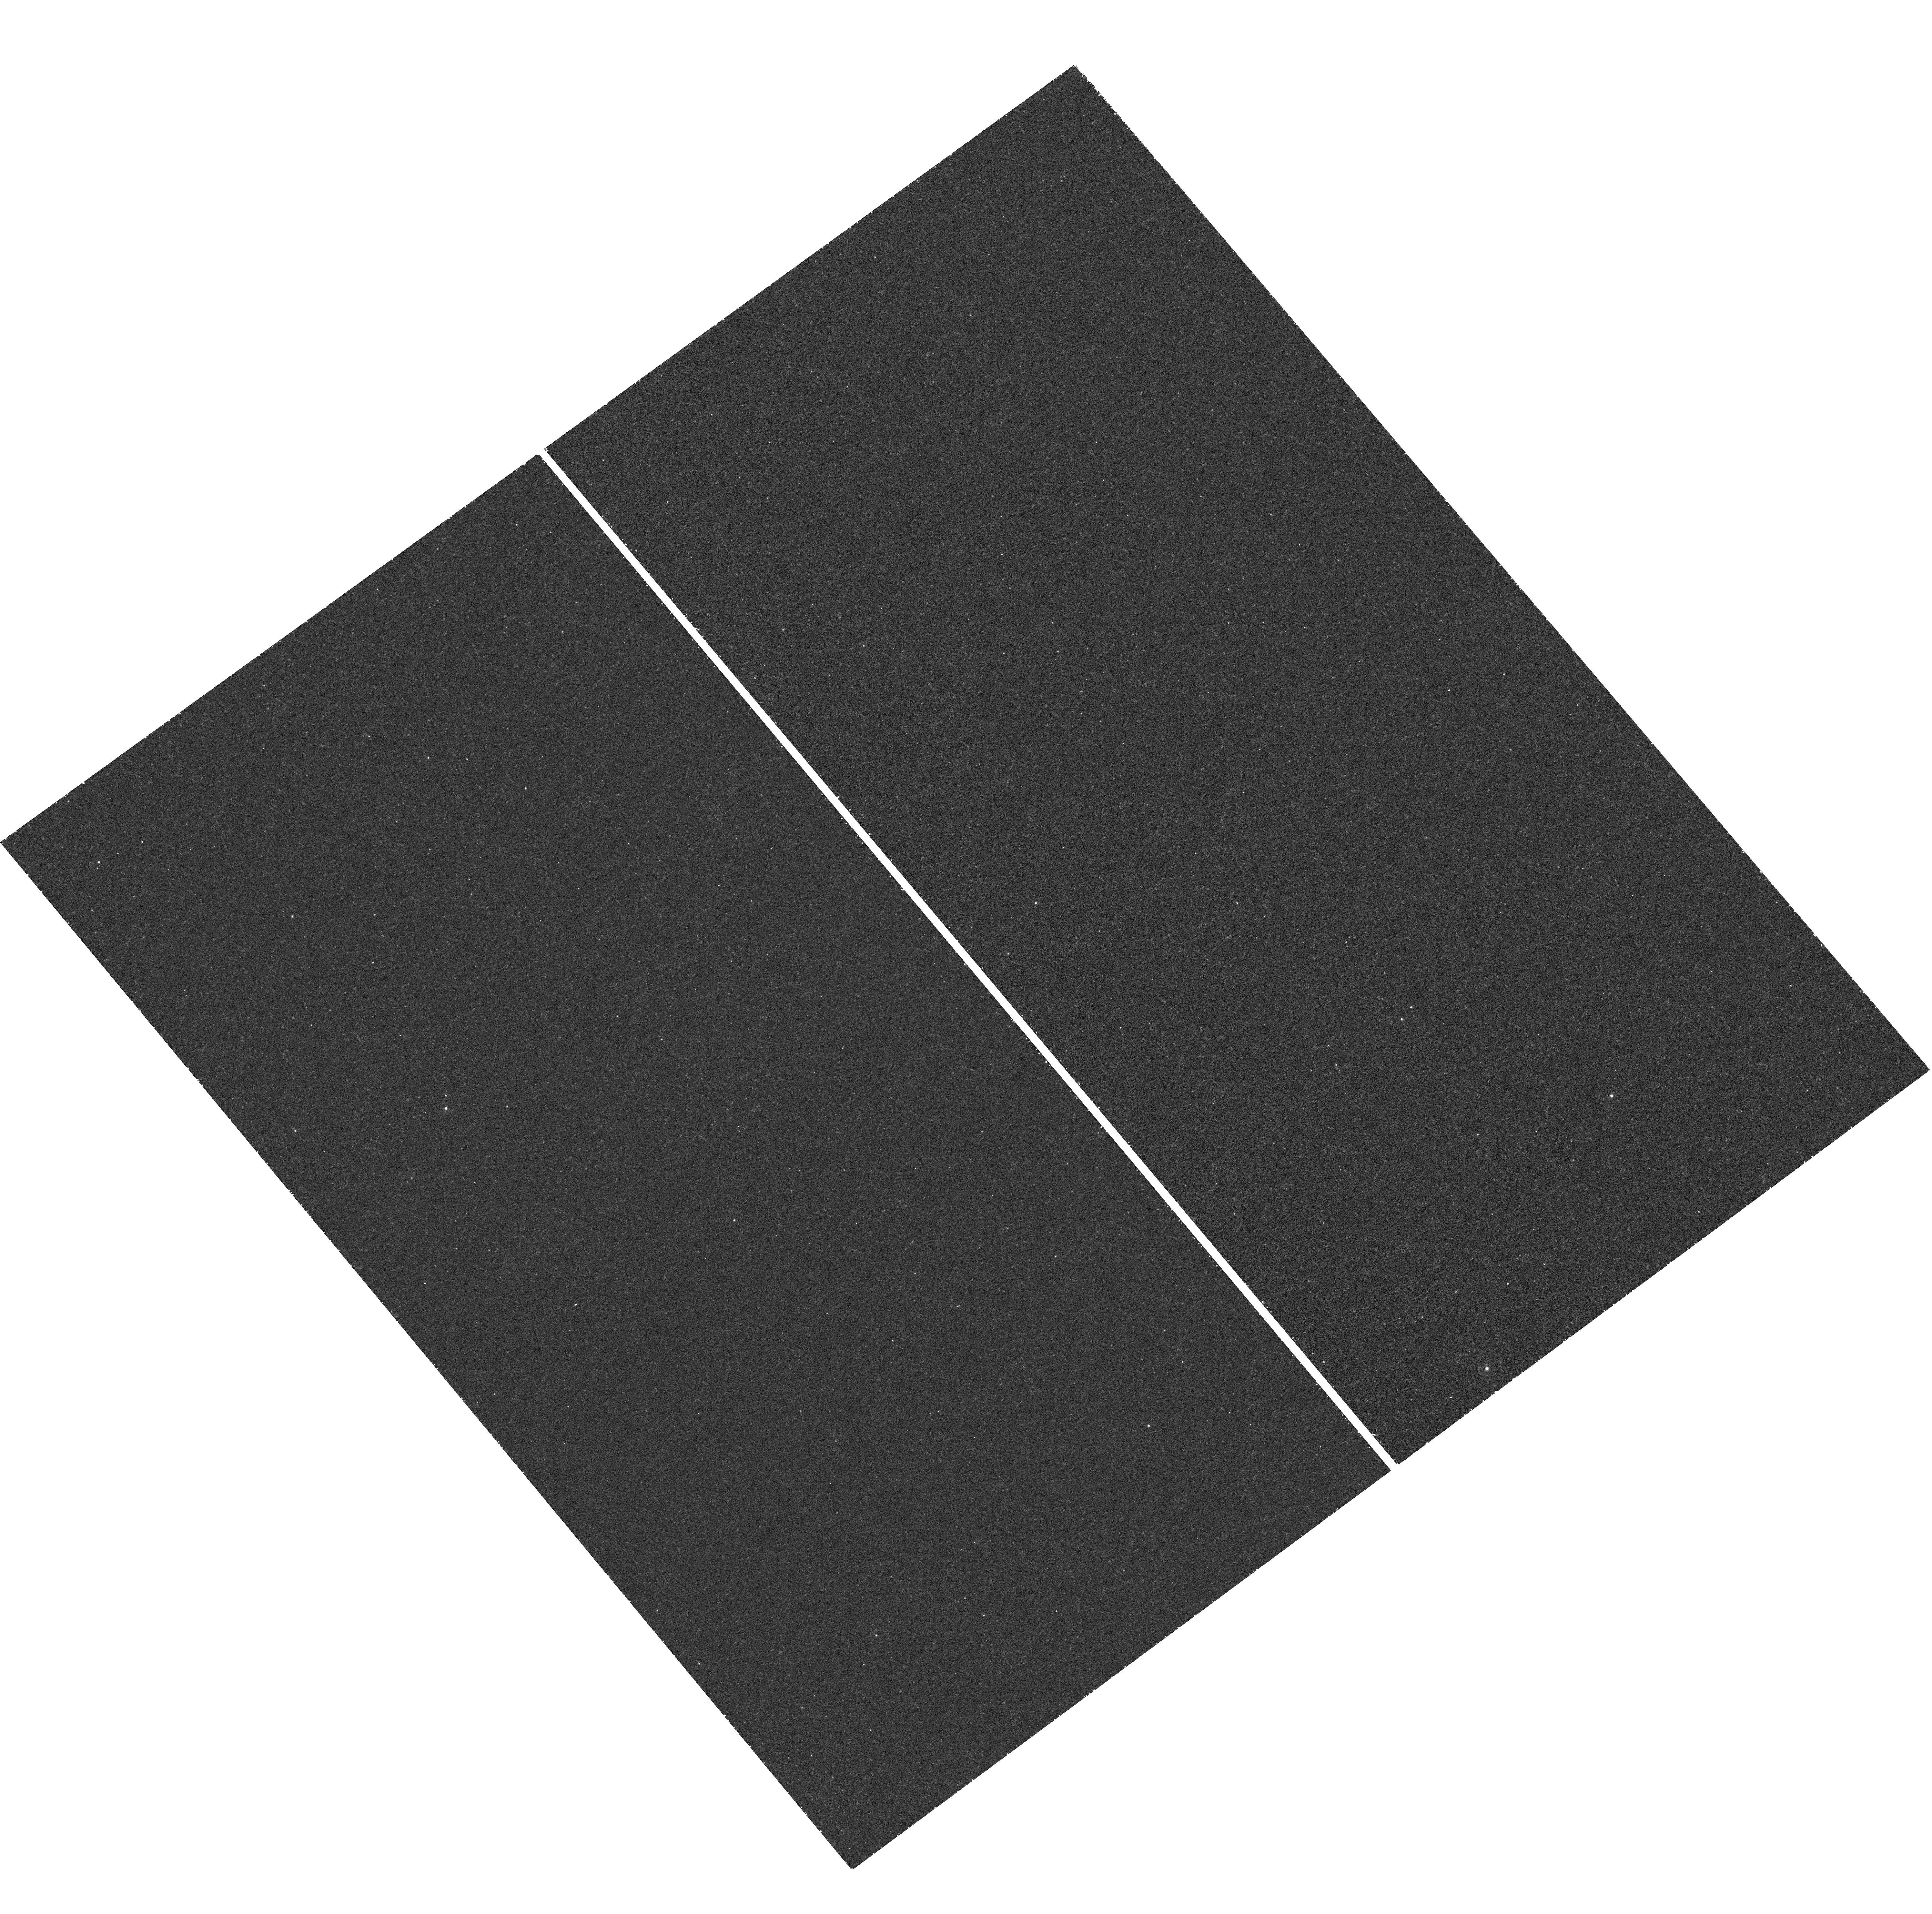
Target: V407VUL
Instrument: WFC3/UVIS
Filter: F225W
Exposure: 48 min
Observation ID: hst_11627_04_wfc3_uvis_f225w_ib4904

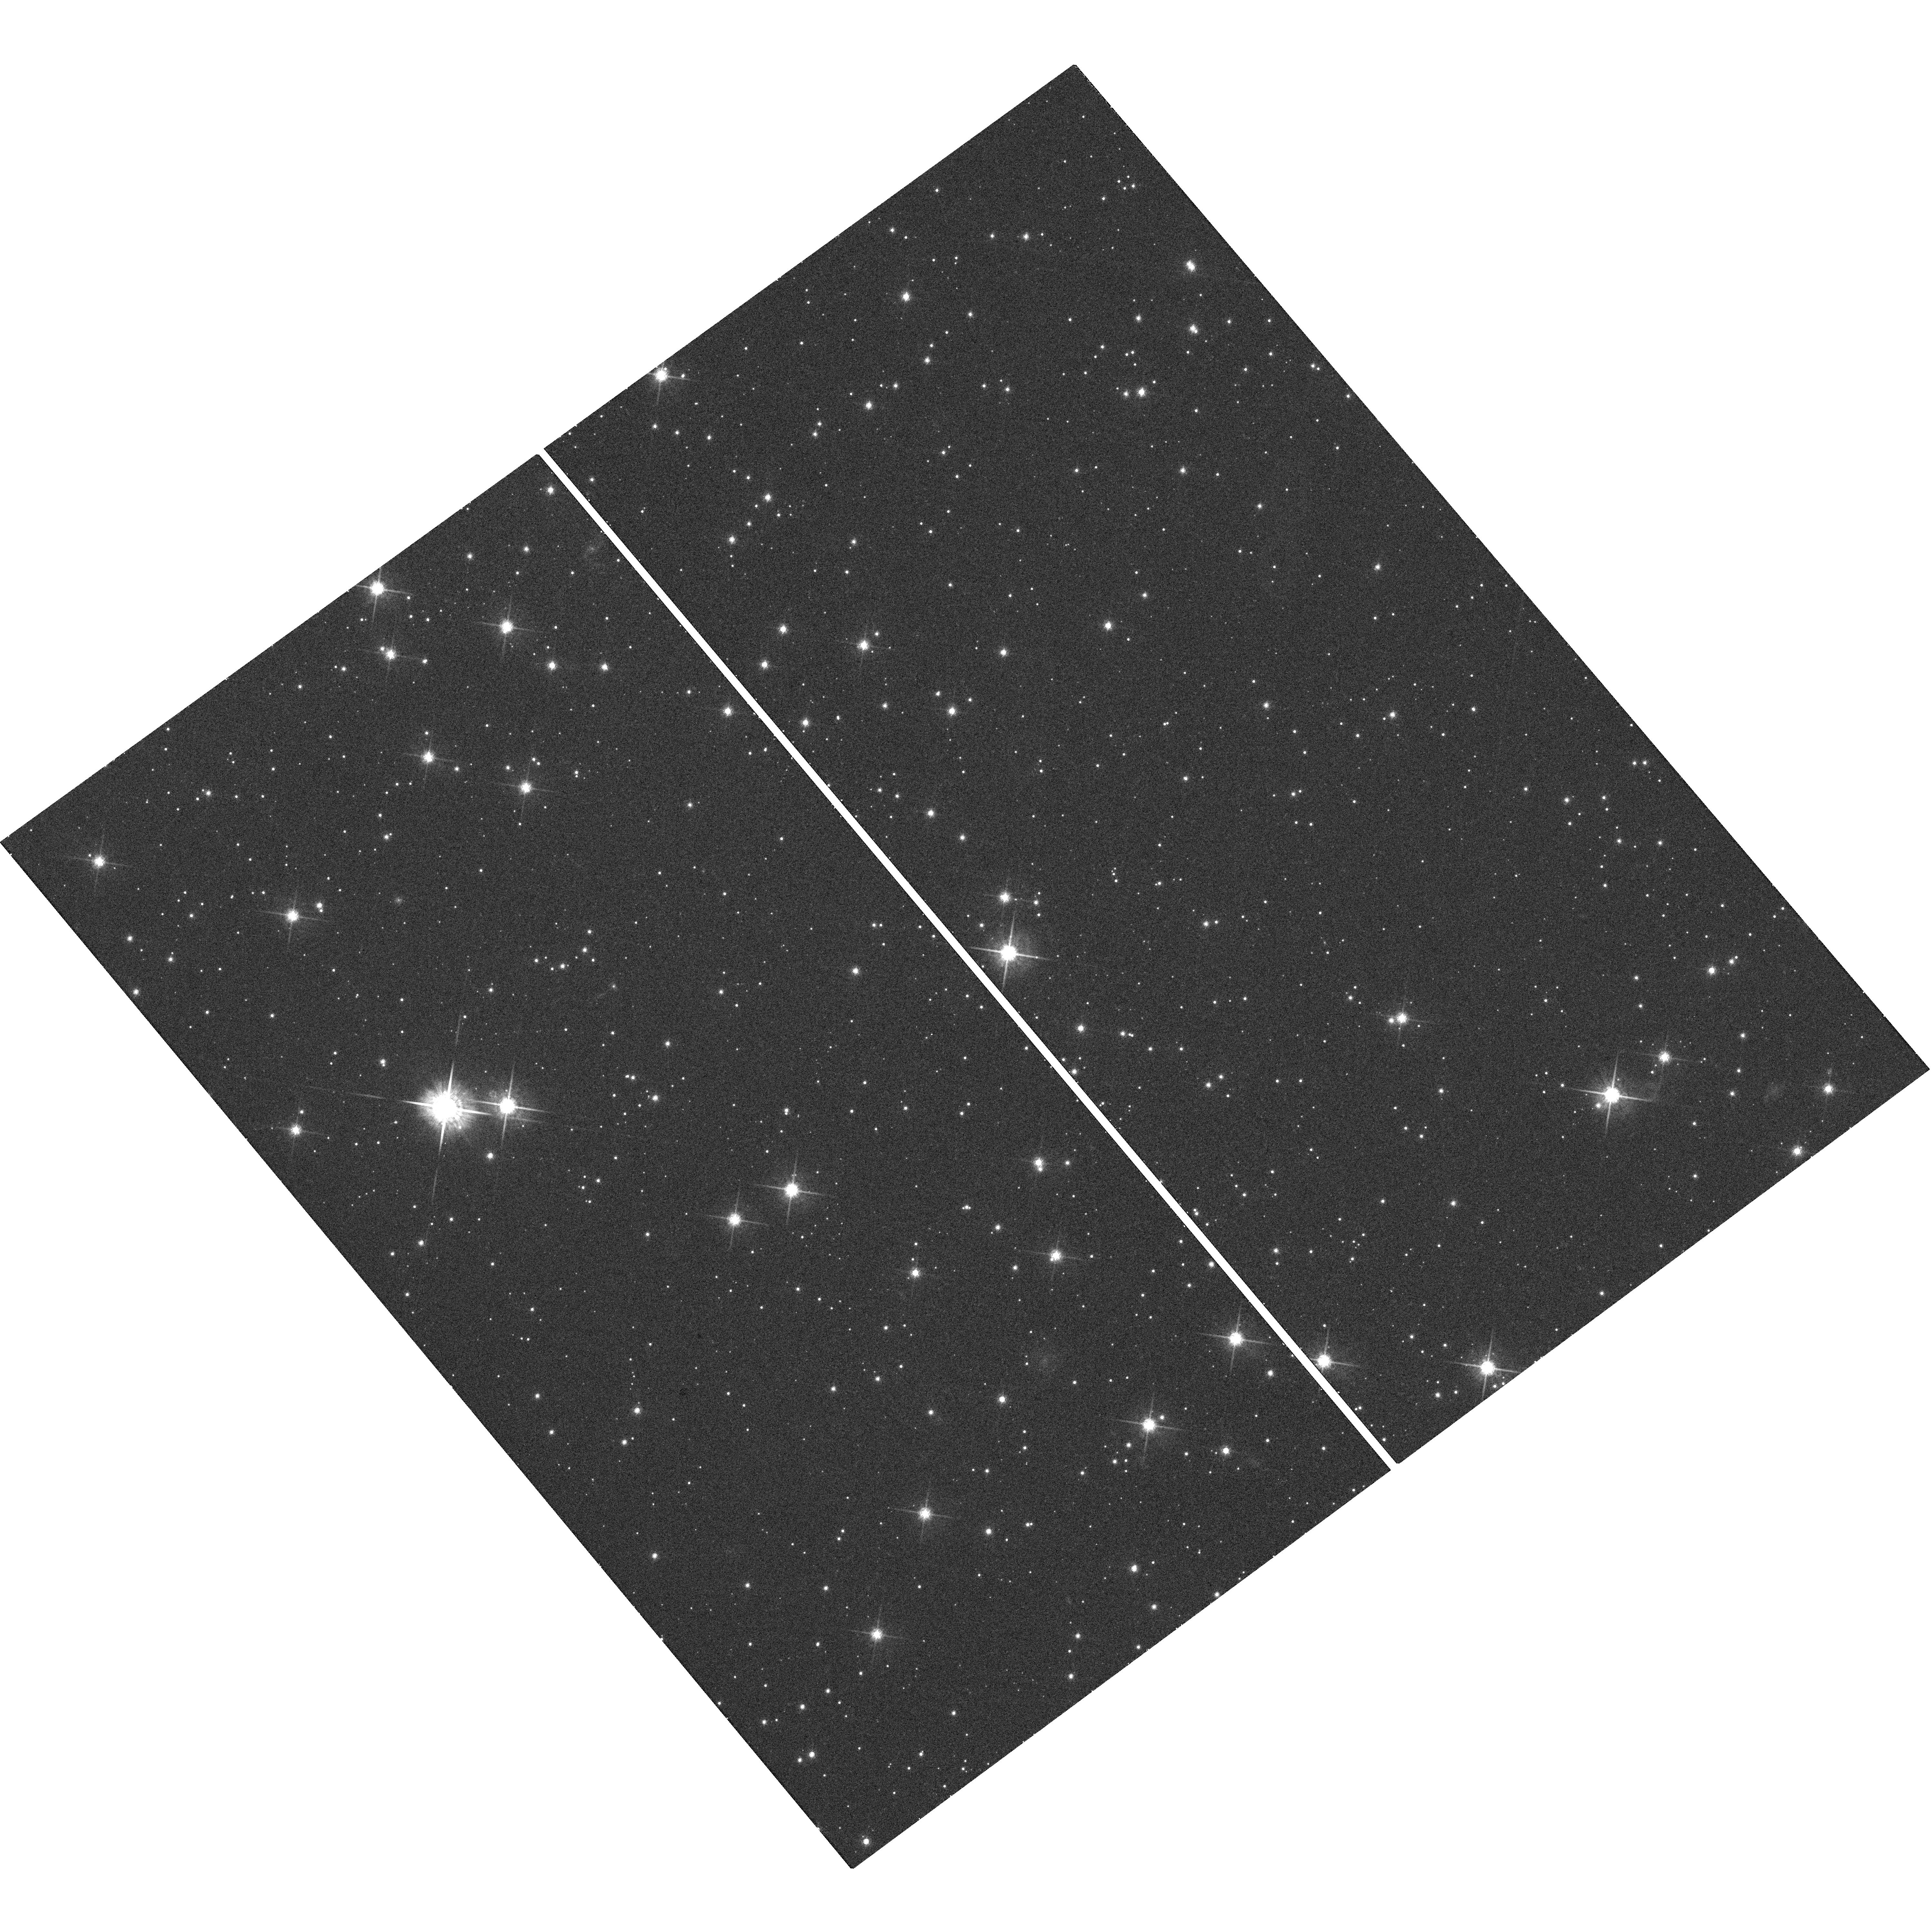
Target: V407VUL
Instrument: WFC3/UVIS
Filter: F775W
Exposure: 5 min
Observation ID: hst_11627_04_wfc3_uvis_f775w_ib4904

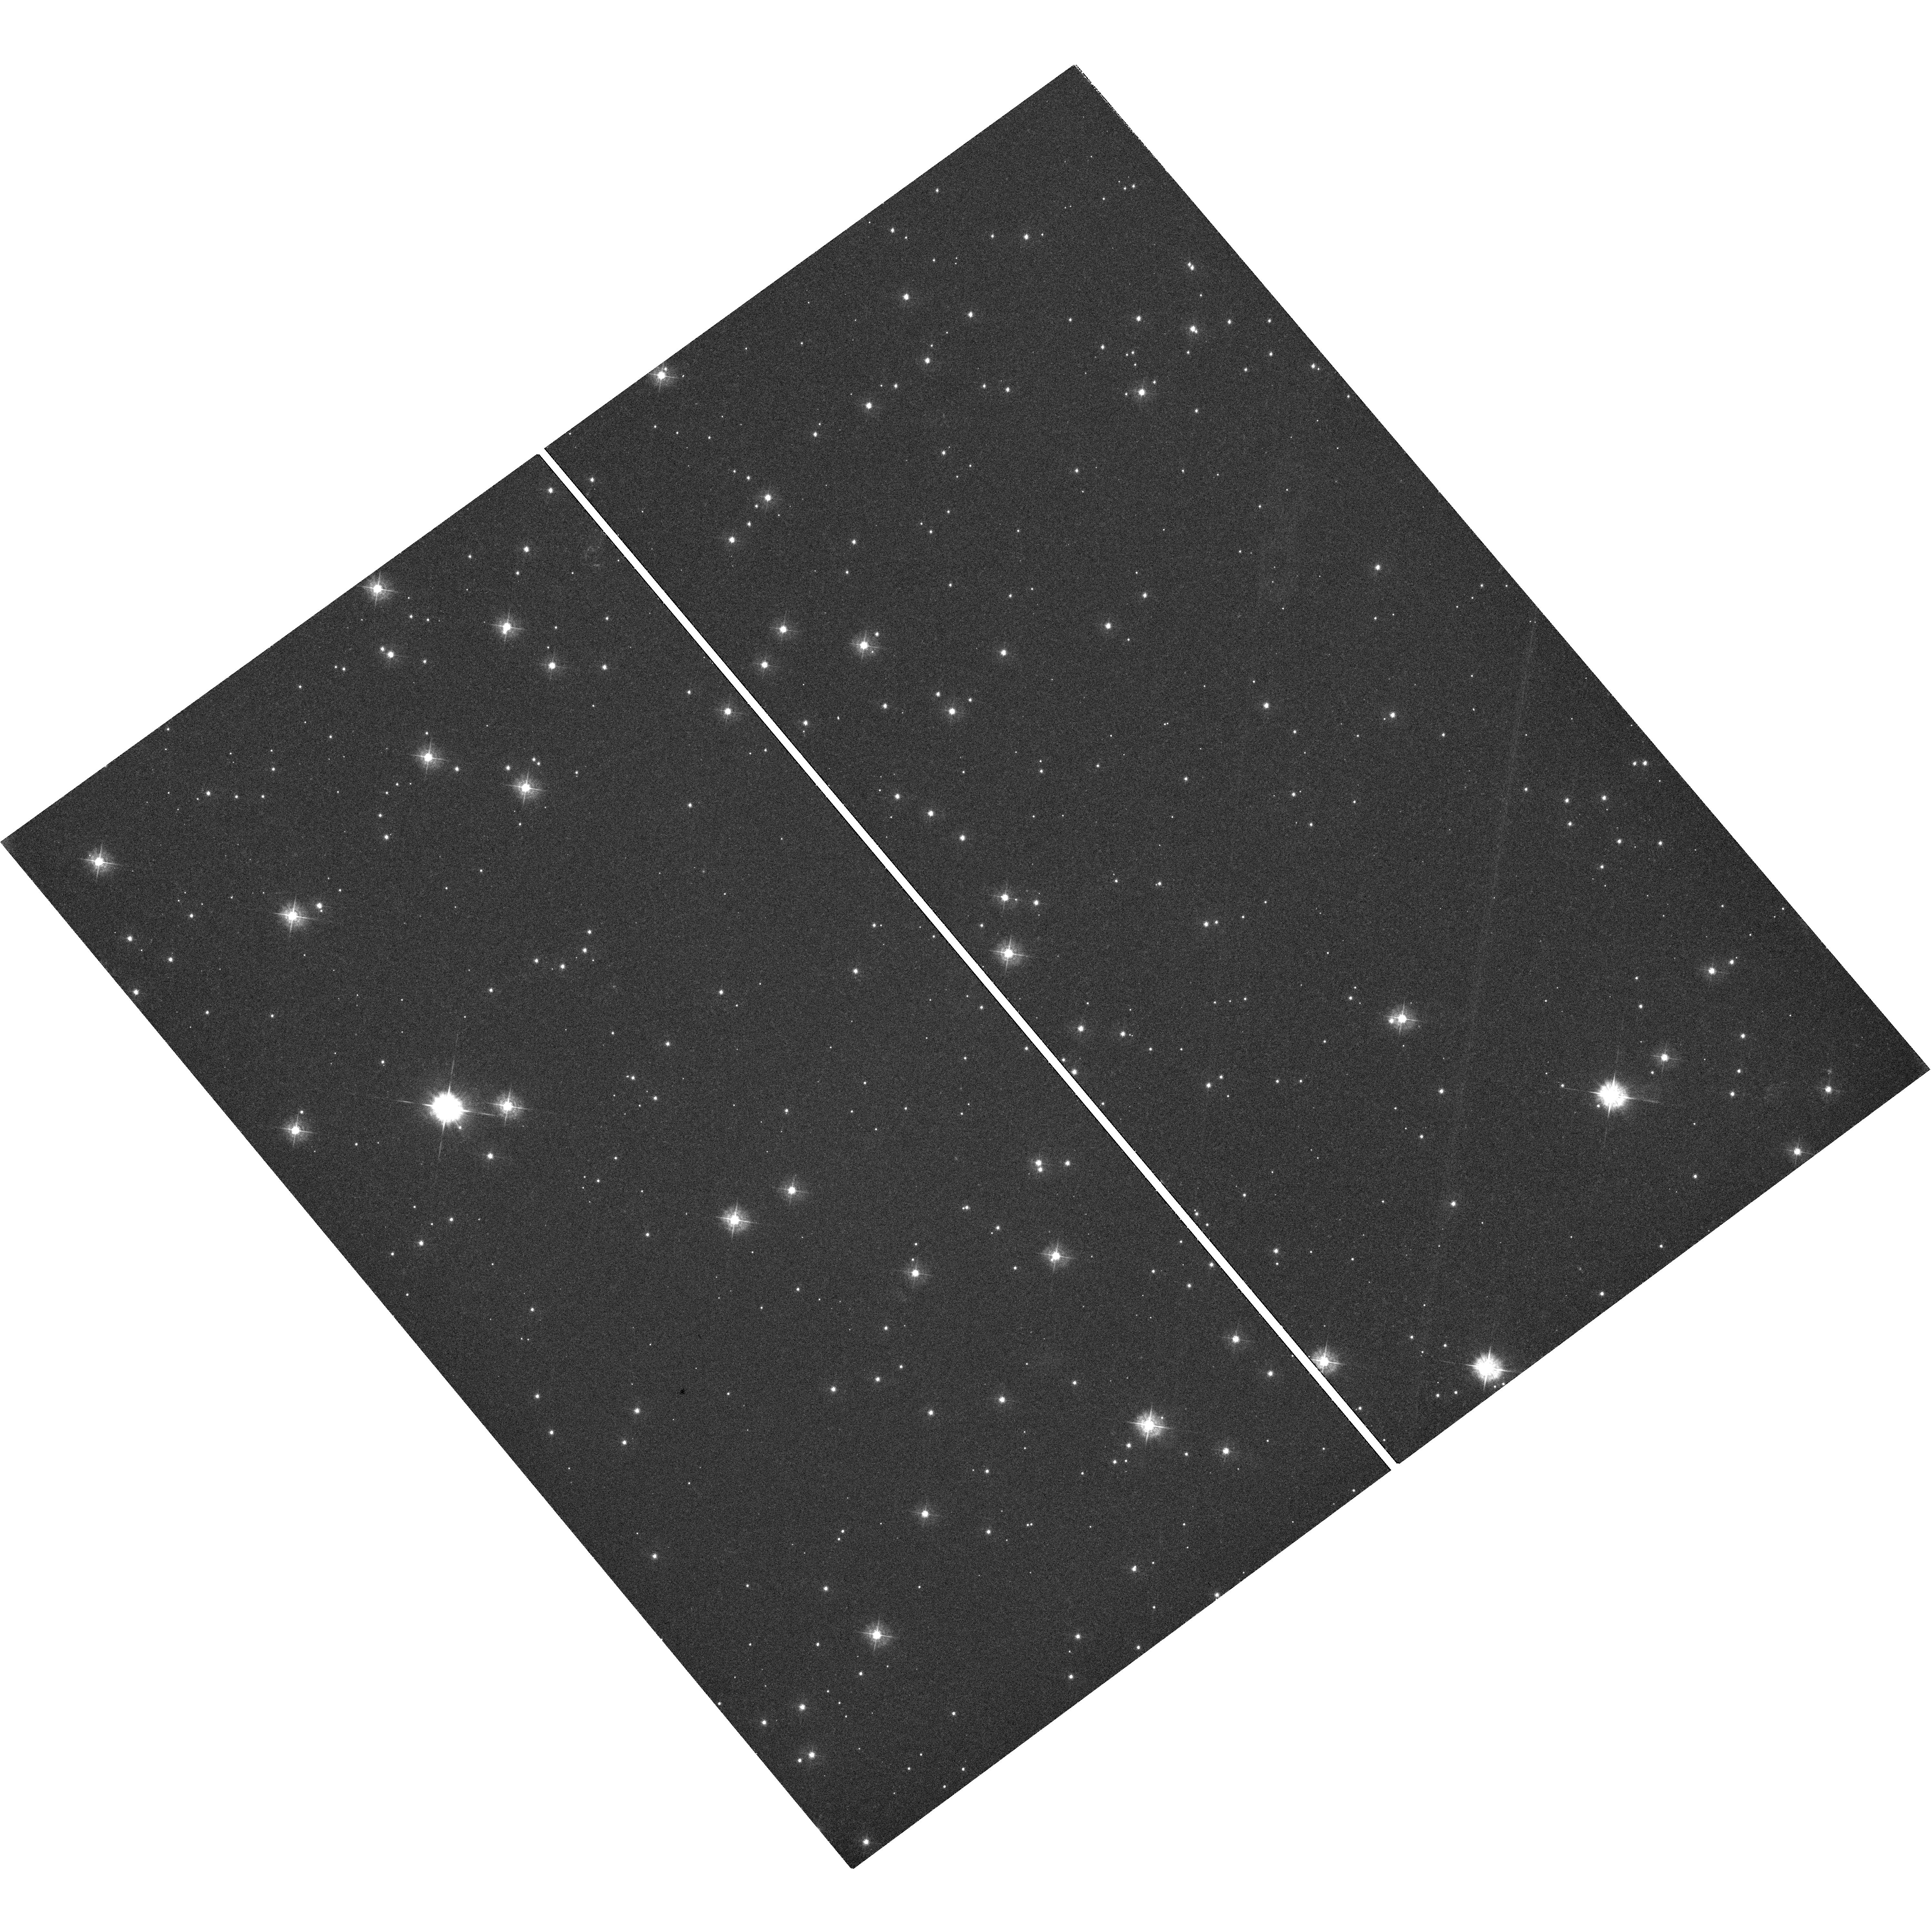
Target: V407VUL
Instrument: WFC3/UVIS
Filter: F390W
Exposure: 1.3 h
Observation ID: hst_11627_04_wfc3_uvis_f390w_ib4904

Resolving the puzzling nature of the ultra-compact binary V407 Vul (PI: Nelemans, Gijs)

Recently, three variable stars have been identified as likely accreting binary systems with ultra-short orbital periods of 10 minutes or less. This makes them the closest binaries known as well as strong sources of gravitational wave emission. These objects have thus been identified as crucial calibration sources for the LISA mission. V407 Vul diplays a 9.5 minute period at optical and X-ray wavelengths. Several different binary geometries have been proposed to explain this variable star with all but one scenario identifying the 9.5 minute period with the binary orbital period. Our time-resolved spectroscopy and photometry from the ground revealed that the optical light is dominated by a stationary G9 star which would be inconsistent with the mass donor star of a compact binary. We propose ACS/HRC imaging in order to confirm the tentative 0.03" mis-alignment we have picked up between this G9 star and the underlying variable. Confirmation of a spatial separation between the variable and this field star would conclusively rule out that the G star is part of a low-inclination binary and thus verify it as a LISA source. In addition, we propose UV imaging that will allow us to determine the NUV luminosity of the variable star and thereby reliably infer the distance and the nature (and thus the gravitational wave signal) of the ultra-compact binary, as either mass transfer or magnetic interaction powers the X-ray source. Only HST imaging can provide rigorous proof for an ultra-compact binary interpretation for V407 Vul and thus validate it as LISA verification source